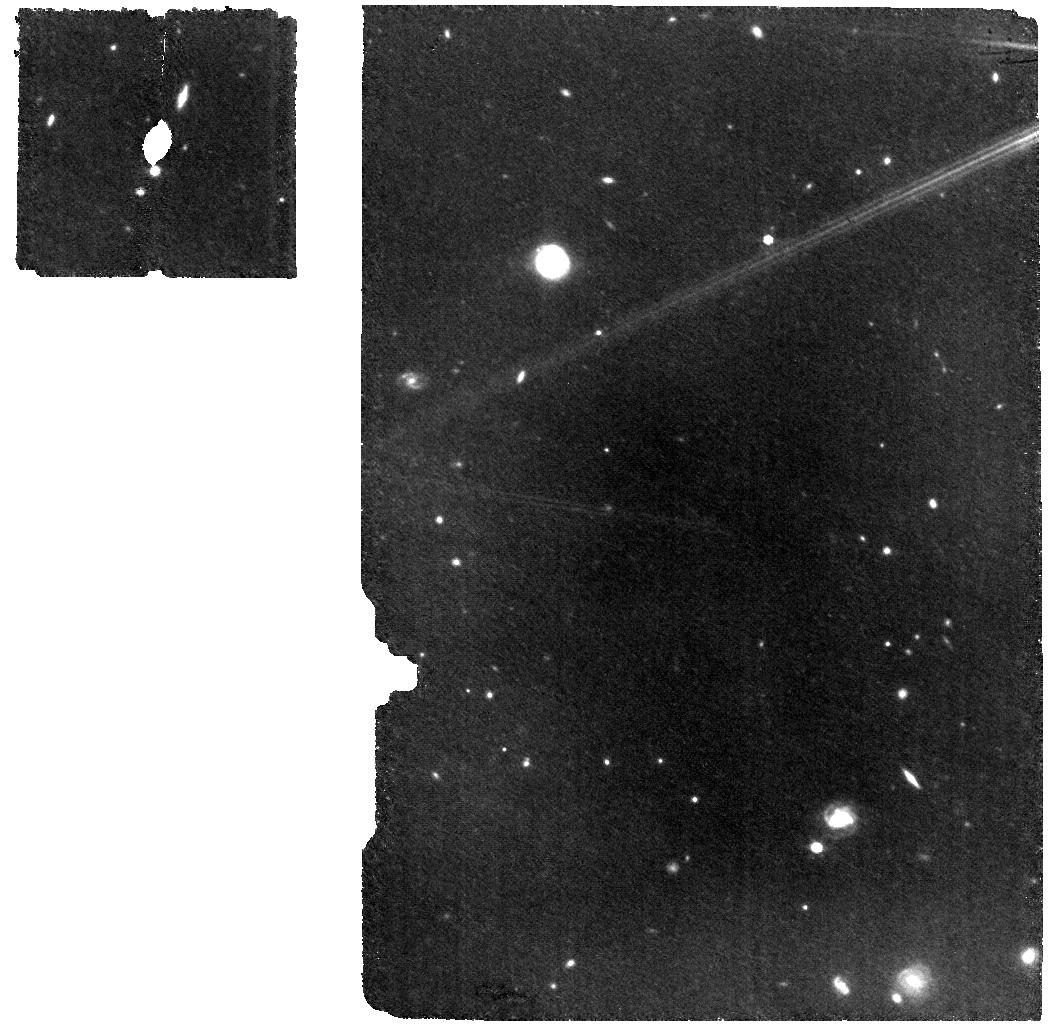
Target: HD2811-WBKG. Instrument: MIRI. Filter: F770W. Exposure: 33 min. Observation ID: jw07487-o105_t005_miri_f770w

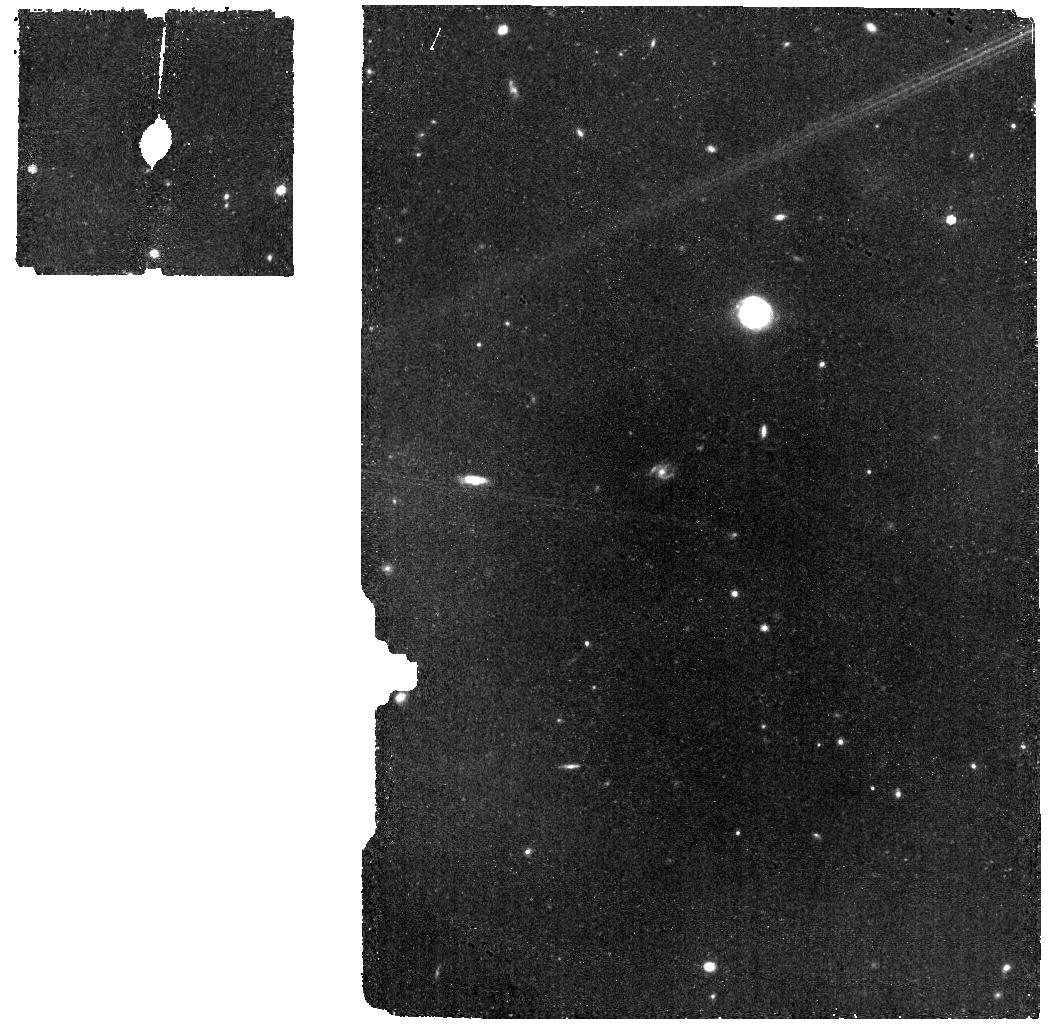
Target: HD2811-BKG. Instrument: MIRI. Filter: F770W. Exposure: 17 min. Observation ID: jw07487-o004_t006_miri_f770w

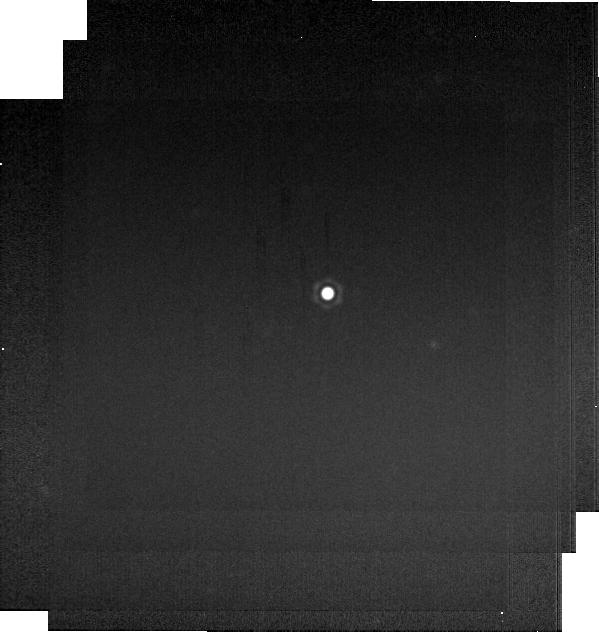
Target: HD2811. Instrument: MIRI. Filter: F2550W. Exposure: 1 min. Observation ID: jw07487-o003_t004_miri_f2550w-brightsky

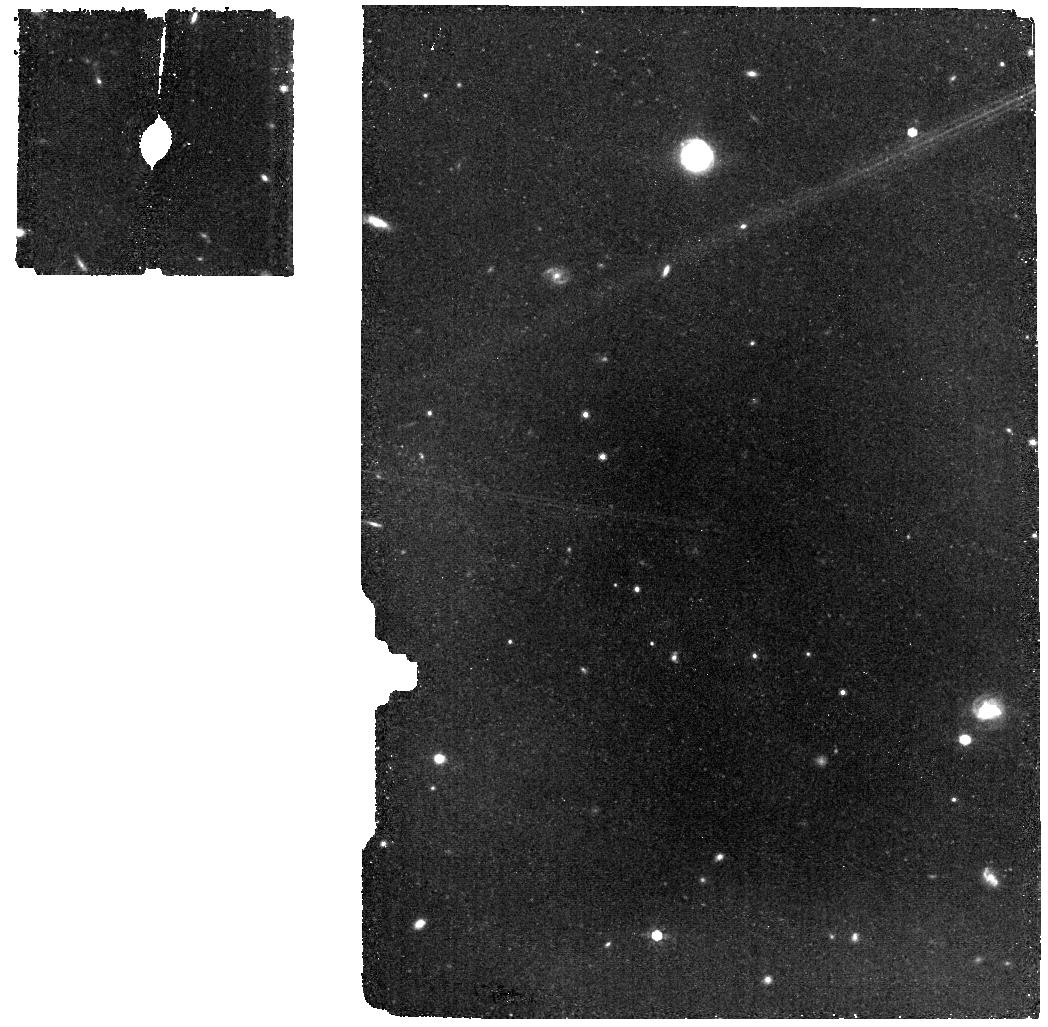
Target: HD2811-BKG. Instrument: MIRI. Filter: F770W. Exposure: 17 min. Observation ID: jw07487-o104_t006_miri_f770w

CAL-XCAL-401: Absolute Flux Calibration (A Dwarfs) (PI: Gordon, Karl D.)

This program obtains observations of A dwarf stars as part of the JWST absolute flux calibration effort. This effort uses all JWST instruments to provide absolute flux calibration for all JWST modes (filters, gratings, etc). The combined nature of this effort is to ensure the highest quality flux calibration internal to and between instruments and to carry out the observations efficiently. This program provides observations of A dwarf stars and companion programs provide observations of hot stars and solar analog observations. The absolute flux observations will be compared to model predictions of the stars' flux densities to calculate the appropriate calibration factors per instrument mode. This calibration program may change in response to system developments and the final Cycle 4 science program.